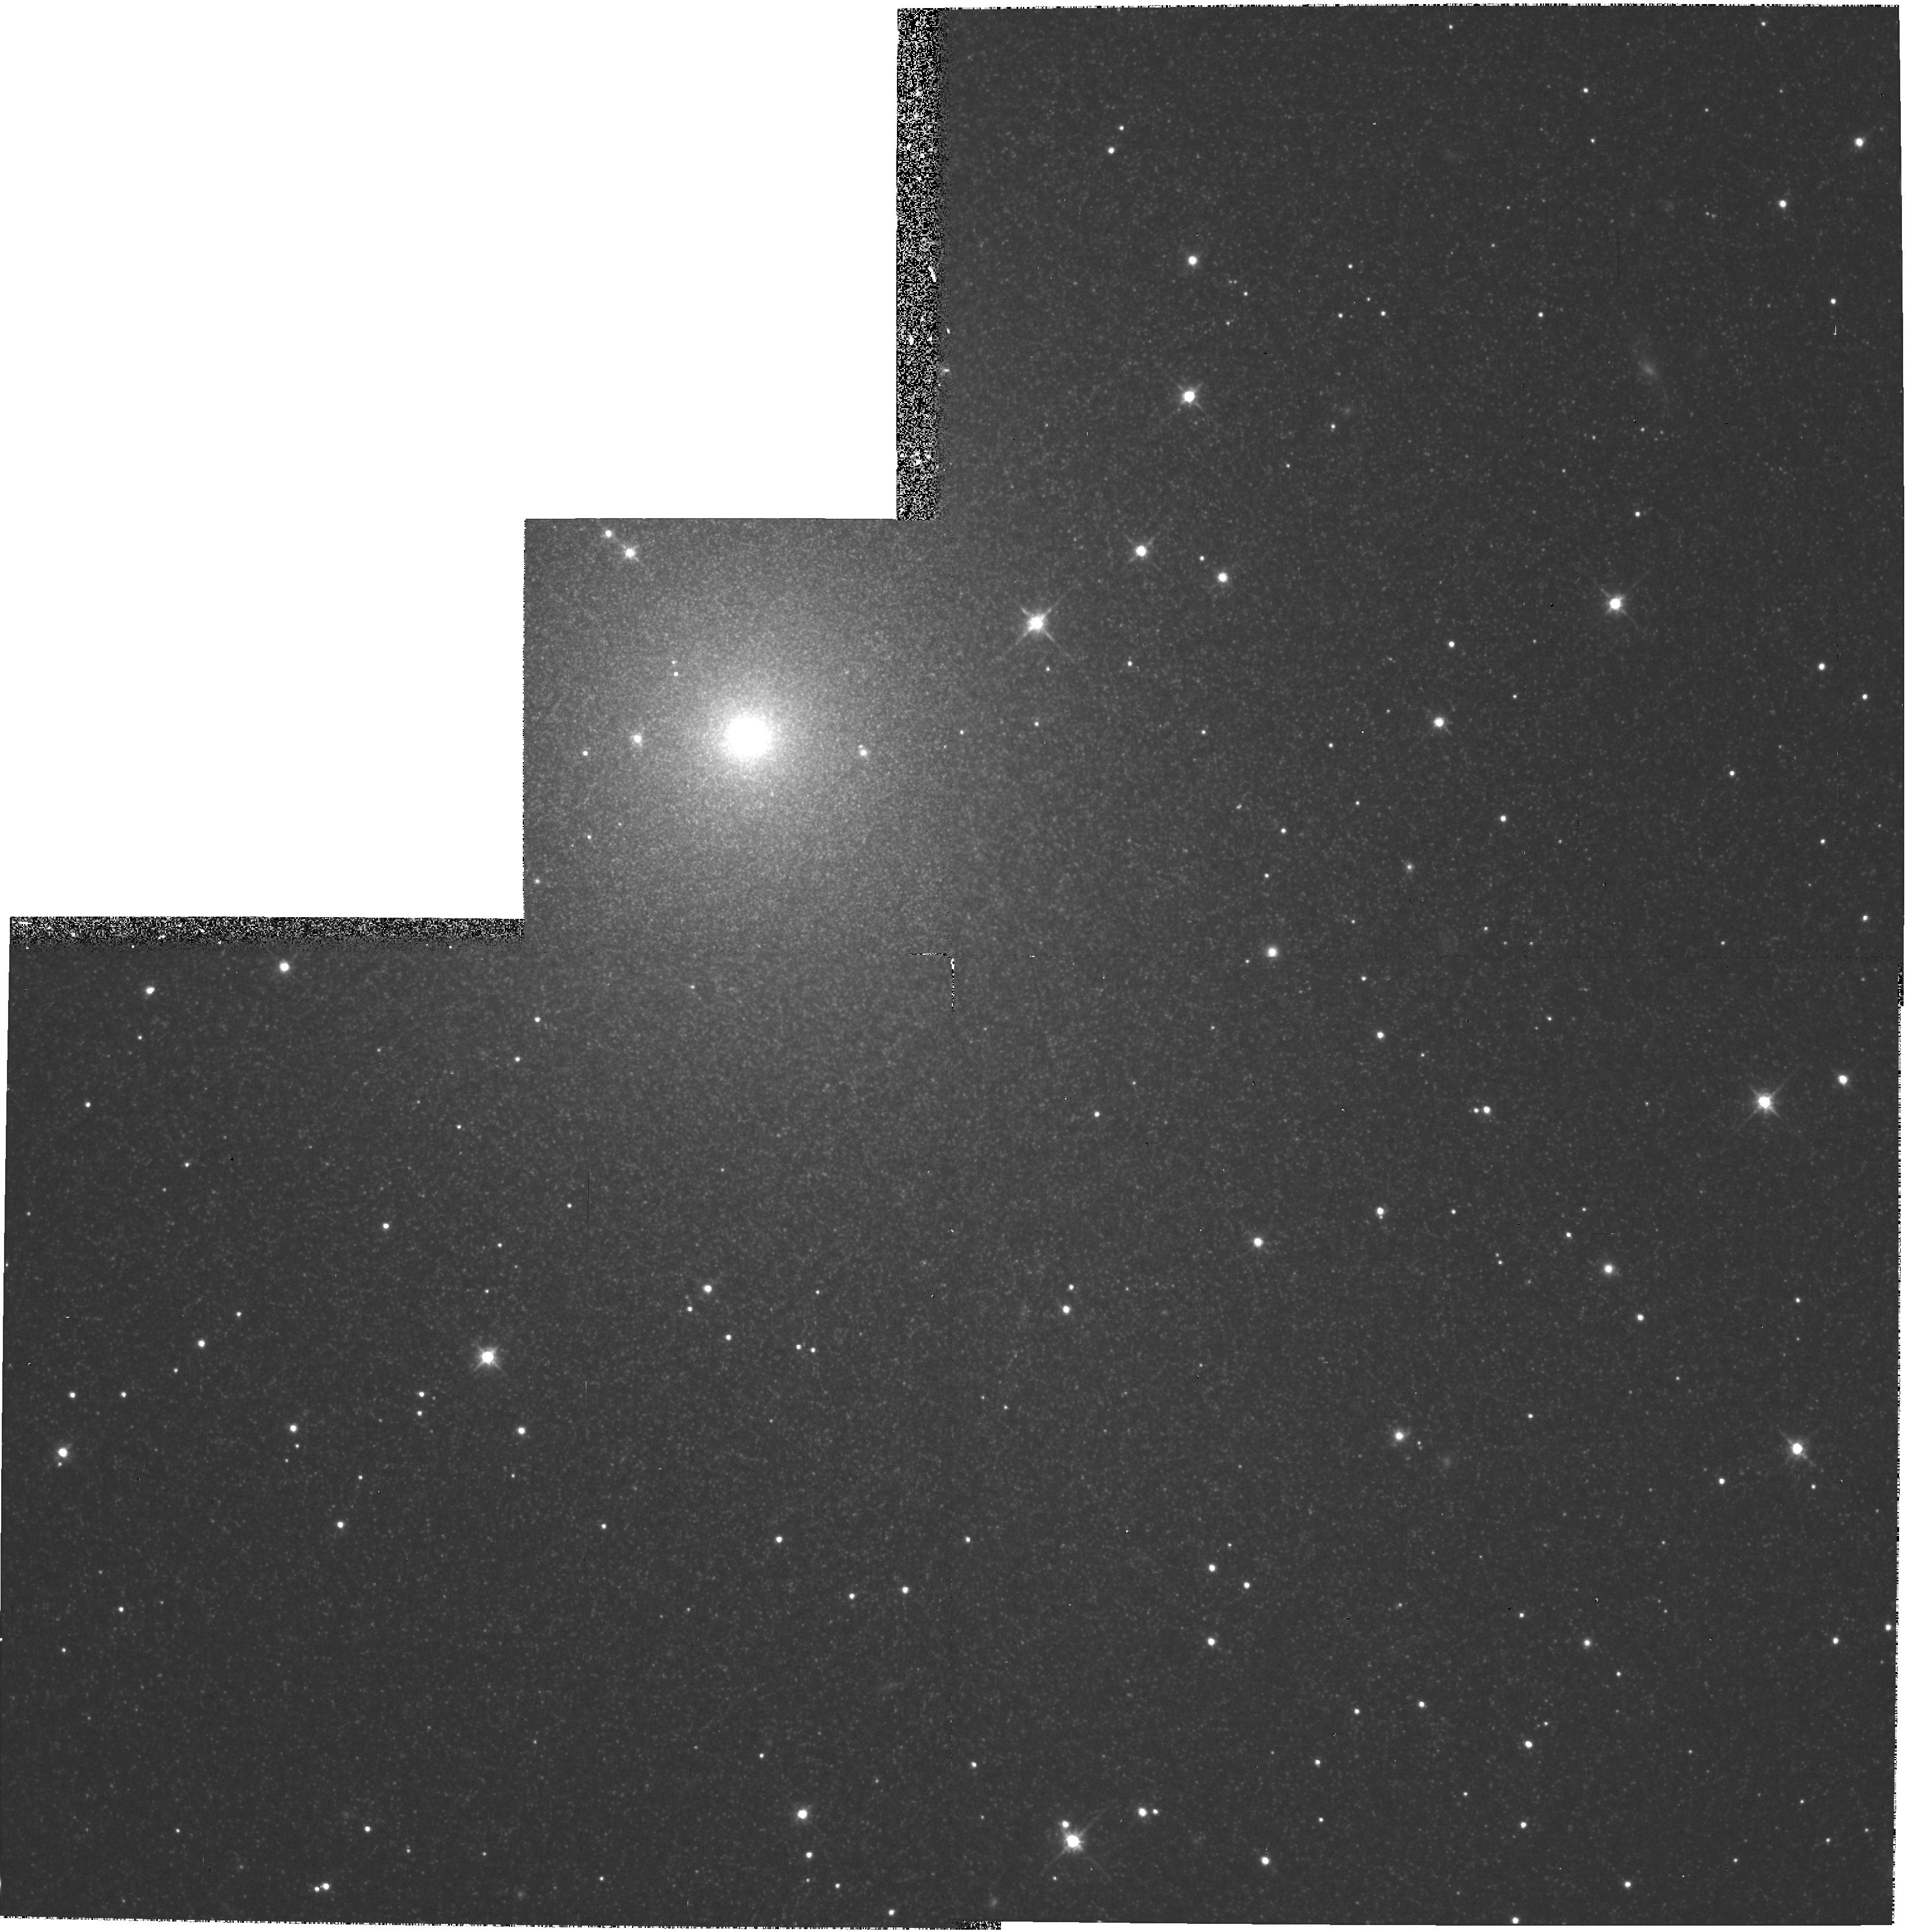
Target: NGC5206-NUC. Instrument: WFPC2/PC. Filter: F814W. Exposure: 29 min. Observation ID: hst_6814_01_wfpc2_pc_f814w_u35l01

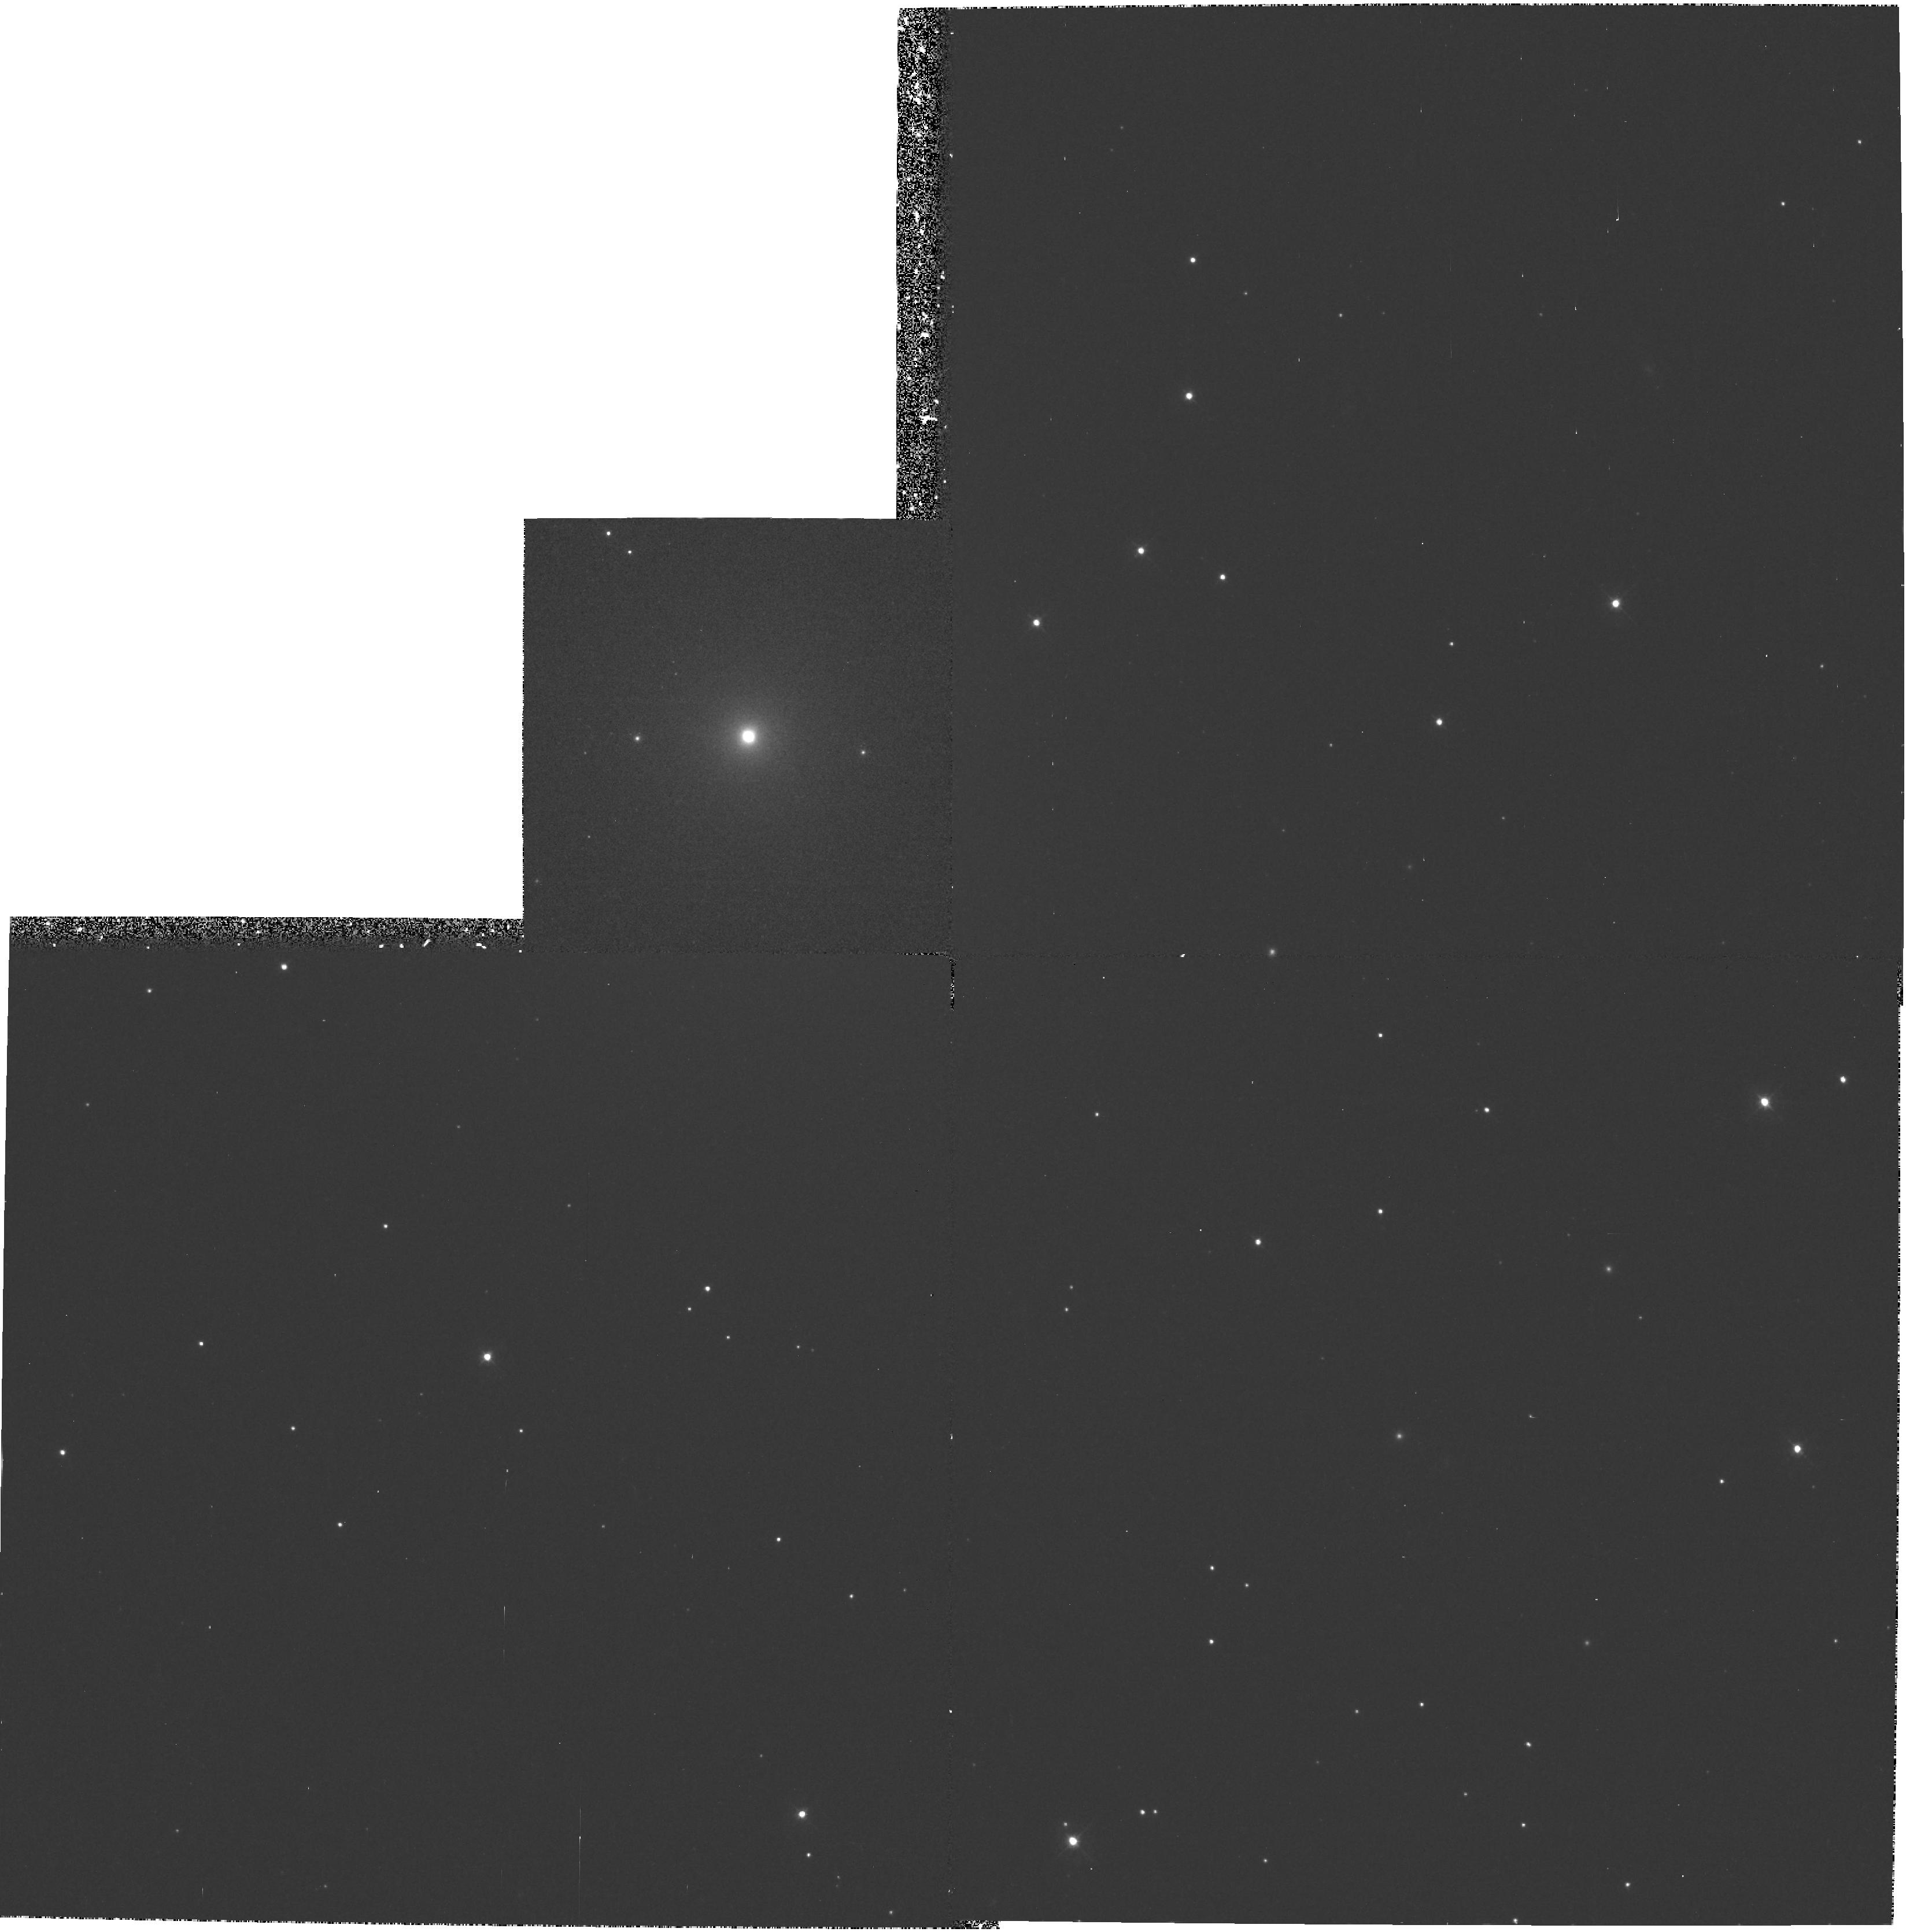
Target: NGC5206-NUC. Instrument: WFPC2/PC. Filter: F439W. Exposure: 39 min. Observation ID: hst_6814_01_wfpc2_pc_f439w_u35l01

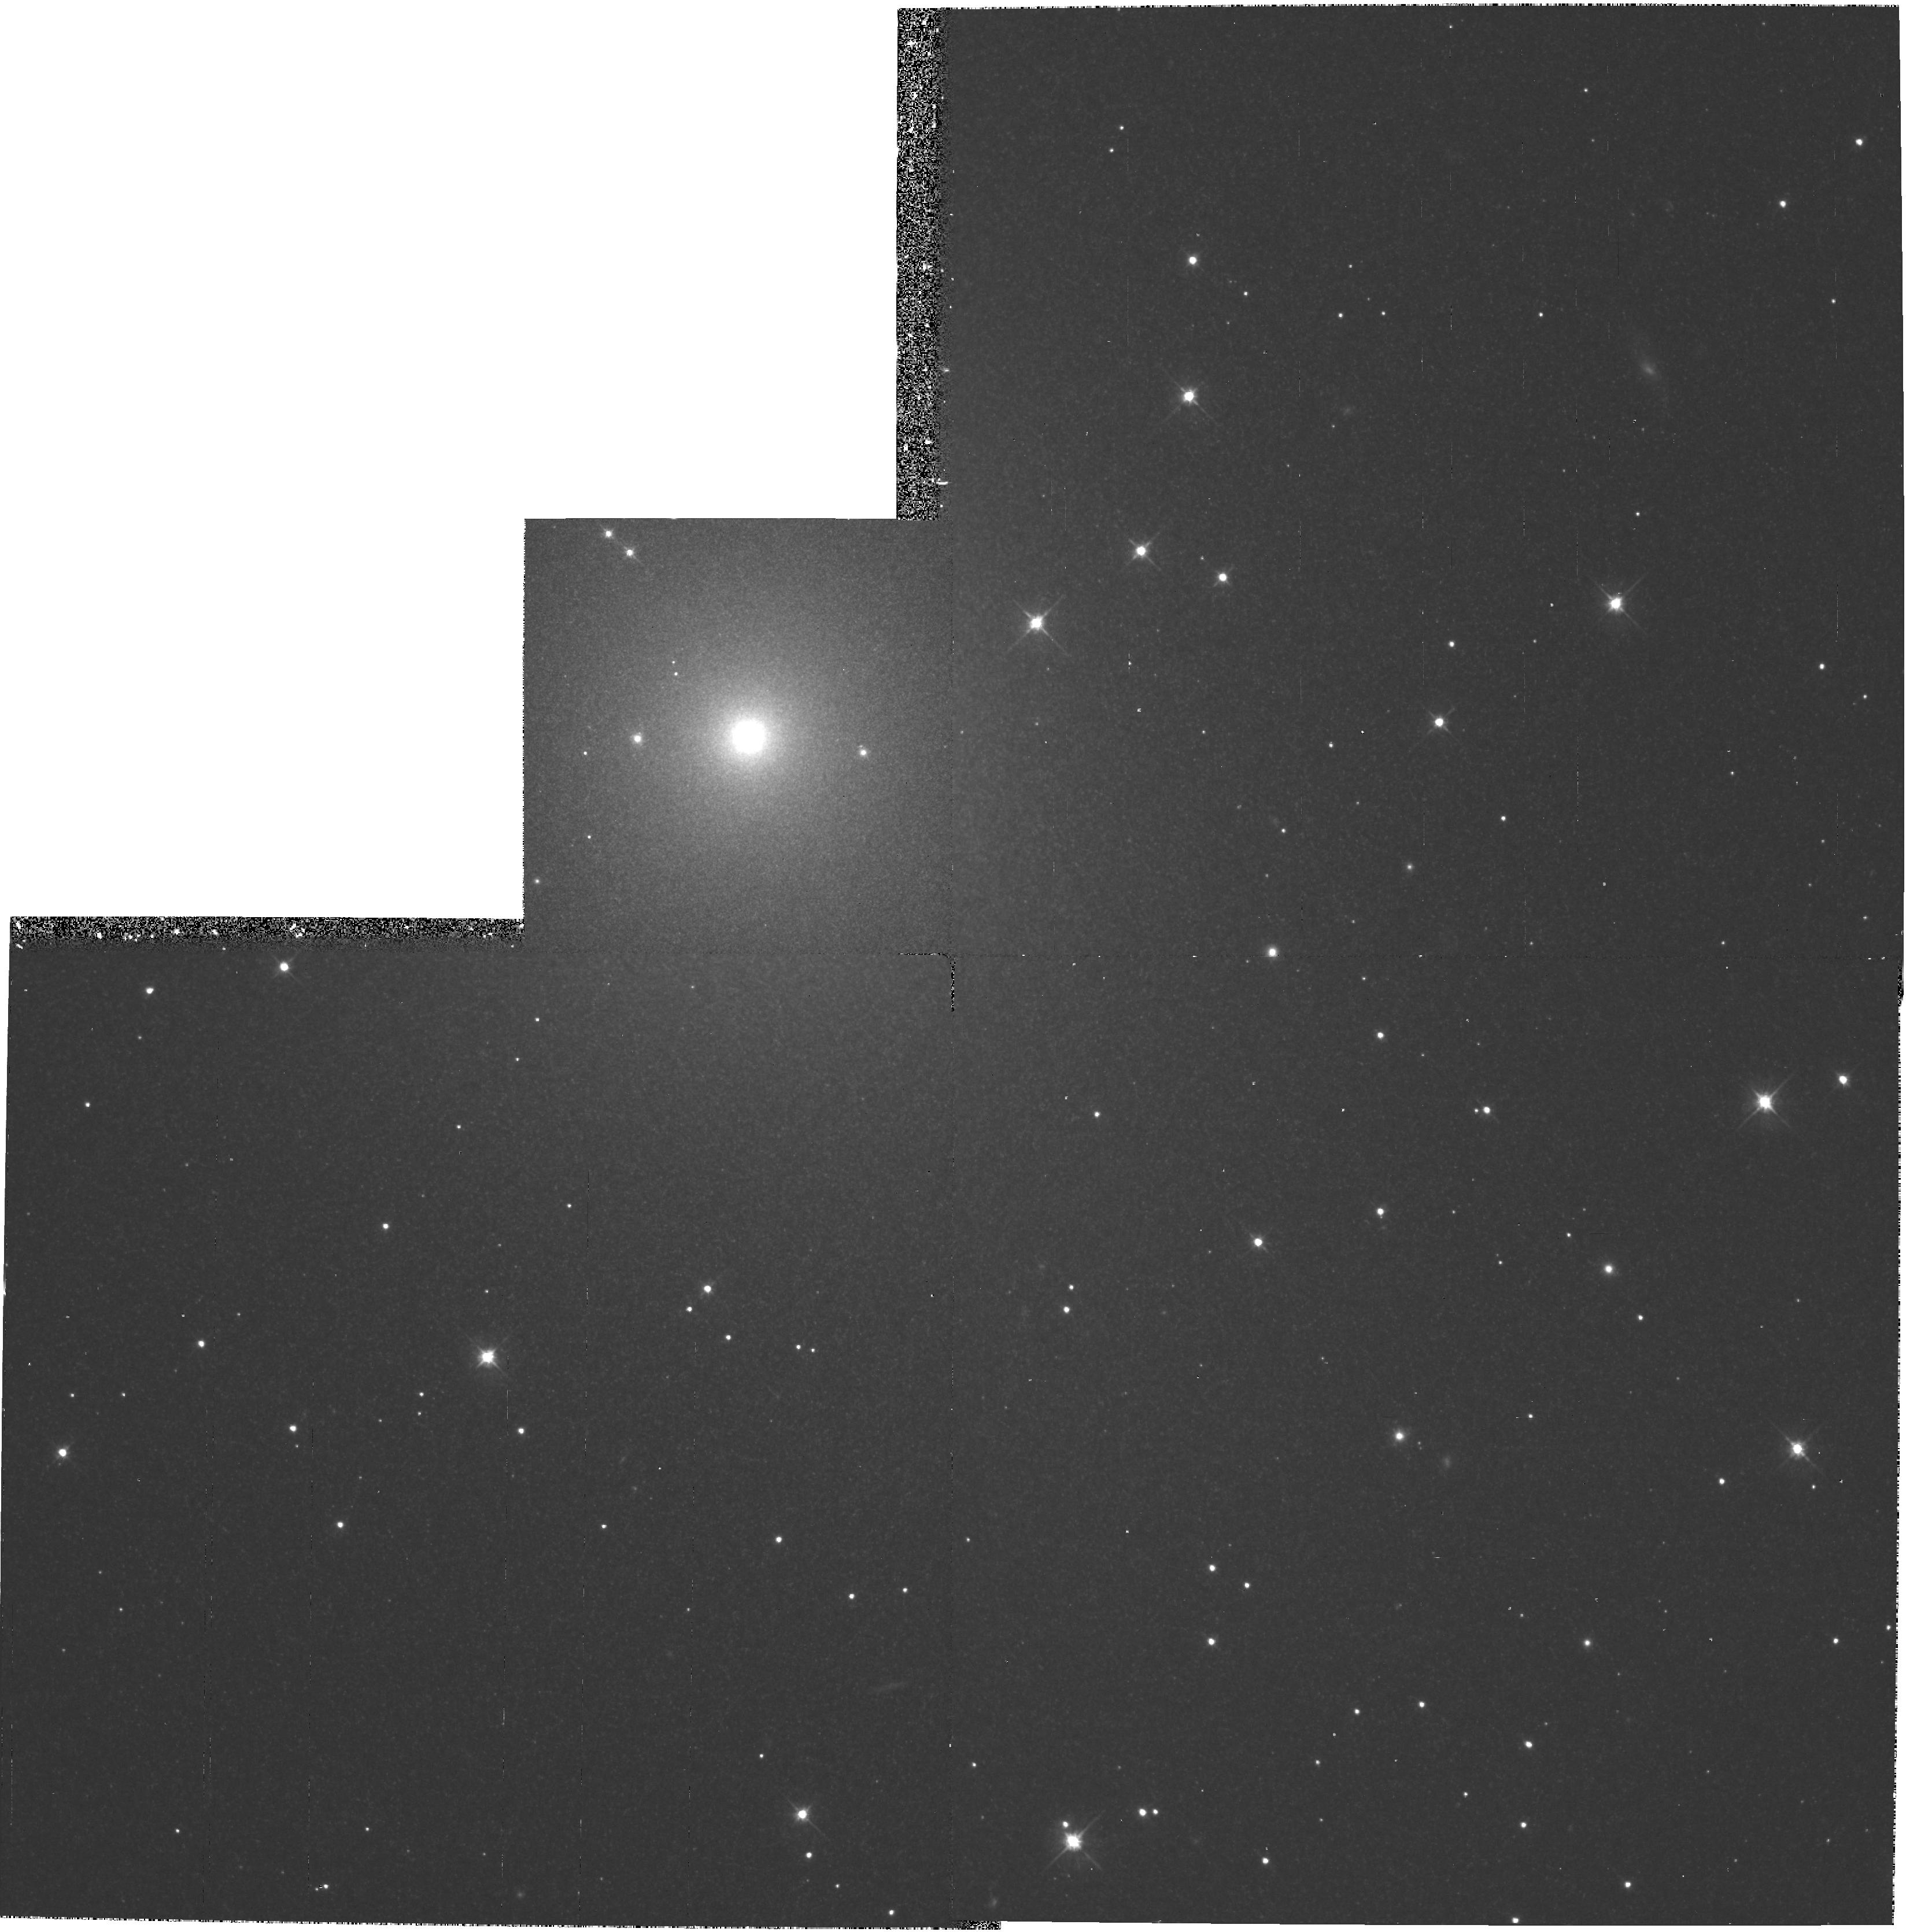
Target: NGC5206-NUC. Instrument: WFPC2/PC. Filter: F555W. Exposure: 35 min. Observation ID: hst_6814_01_wfpc2_pc_f555w_u35l01

THE NUCLEUS AND STELLAR POPULATIONS OF THE DEN GALAXY NGC 5206 (PI: Layden, Andrew C.)

Few detailed facts are known about nucleated dwarf elliptical galaxies (dEn's), yet they comprise a large, perhaps dominant fraction of the dwarf elliptical galaxies in the Universe. In particular, the nature of the nucleation and the mechanisms responsible for it are practically unstudied. There are suggestions that nuclei are the results of significant second epochs of star formation. The nuclei have also been suggested as the progenitors of the globular clusters seen in the Galaxy today; nuclei of accreted dEn's survive as globular clusters while the envelopes of the dEn's were mixed into the halo field. In an effort to obtain high quality data on a particular member of this class of galaxy, we propose to use WFPC2 to obtain "B", "V" and "I" images of the nucleus of the closest isolated dEn galaxy, NGC 5206. These images will enable us to investigate its light and color profiles at an angular resolution unobtainable from the ground. The size and detailed brightness profile of the nucleus will be compared with those of the Galactic globular clusters. Color gradients within the nucleus and relative to the surrounding envelope, for which we already posess wide-angle, ground-based images, will provide clues about the extent and intensity of any second epochs of star formation in NGC 5206. The WF images will allow us to search the innermost regions of the galaxy for star clusters.